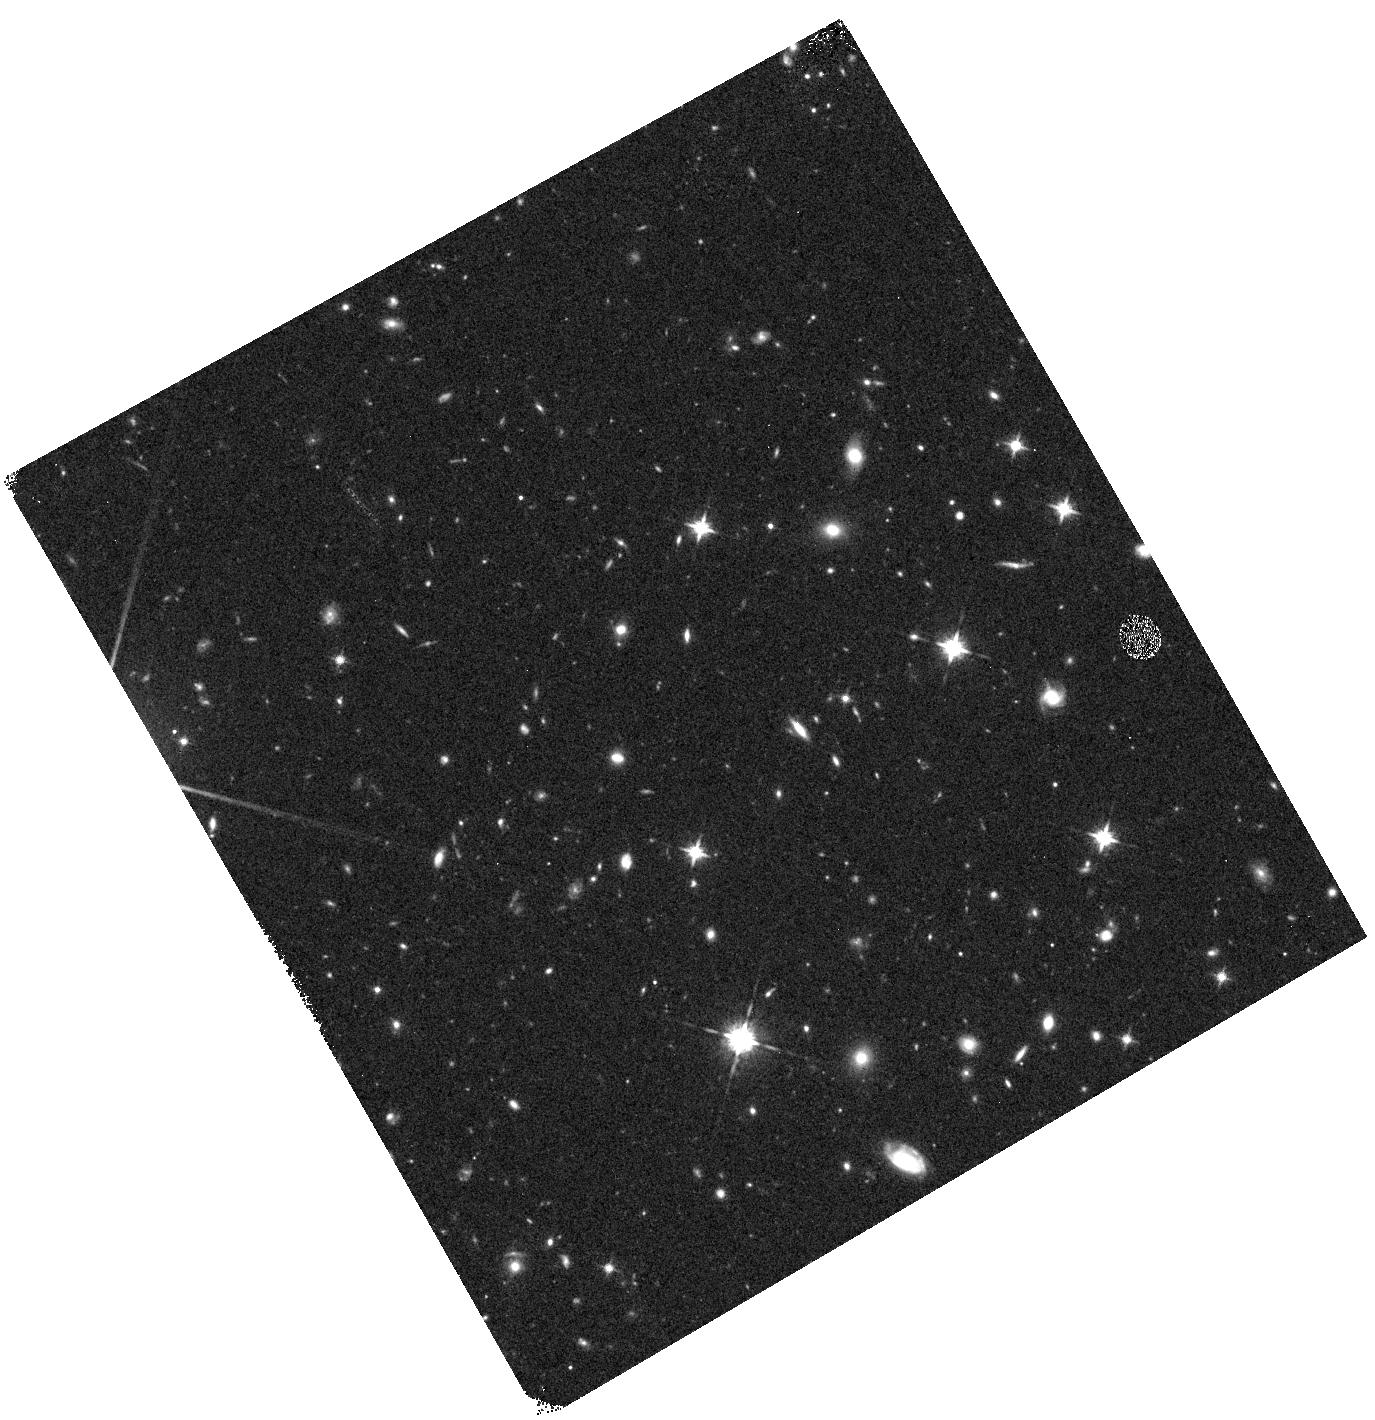
Target: MACS0744+3927-WFC3PAR1
Instrument: WFC3/IR
Filter: F125W
Exposure: 12 min
Observation ID: hst_12067_a0_wfc3_ir_f125w_ibf2a0

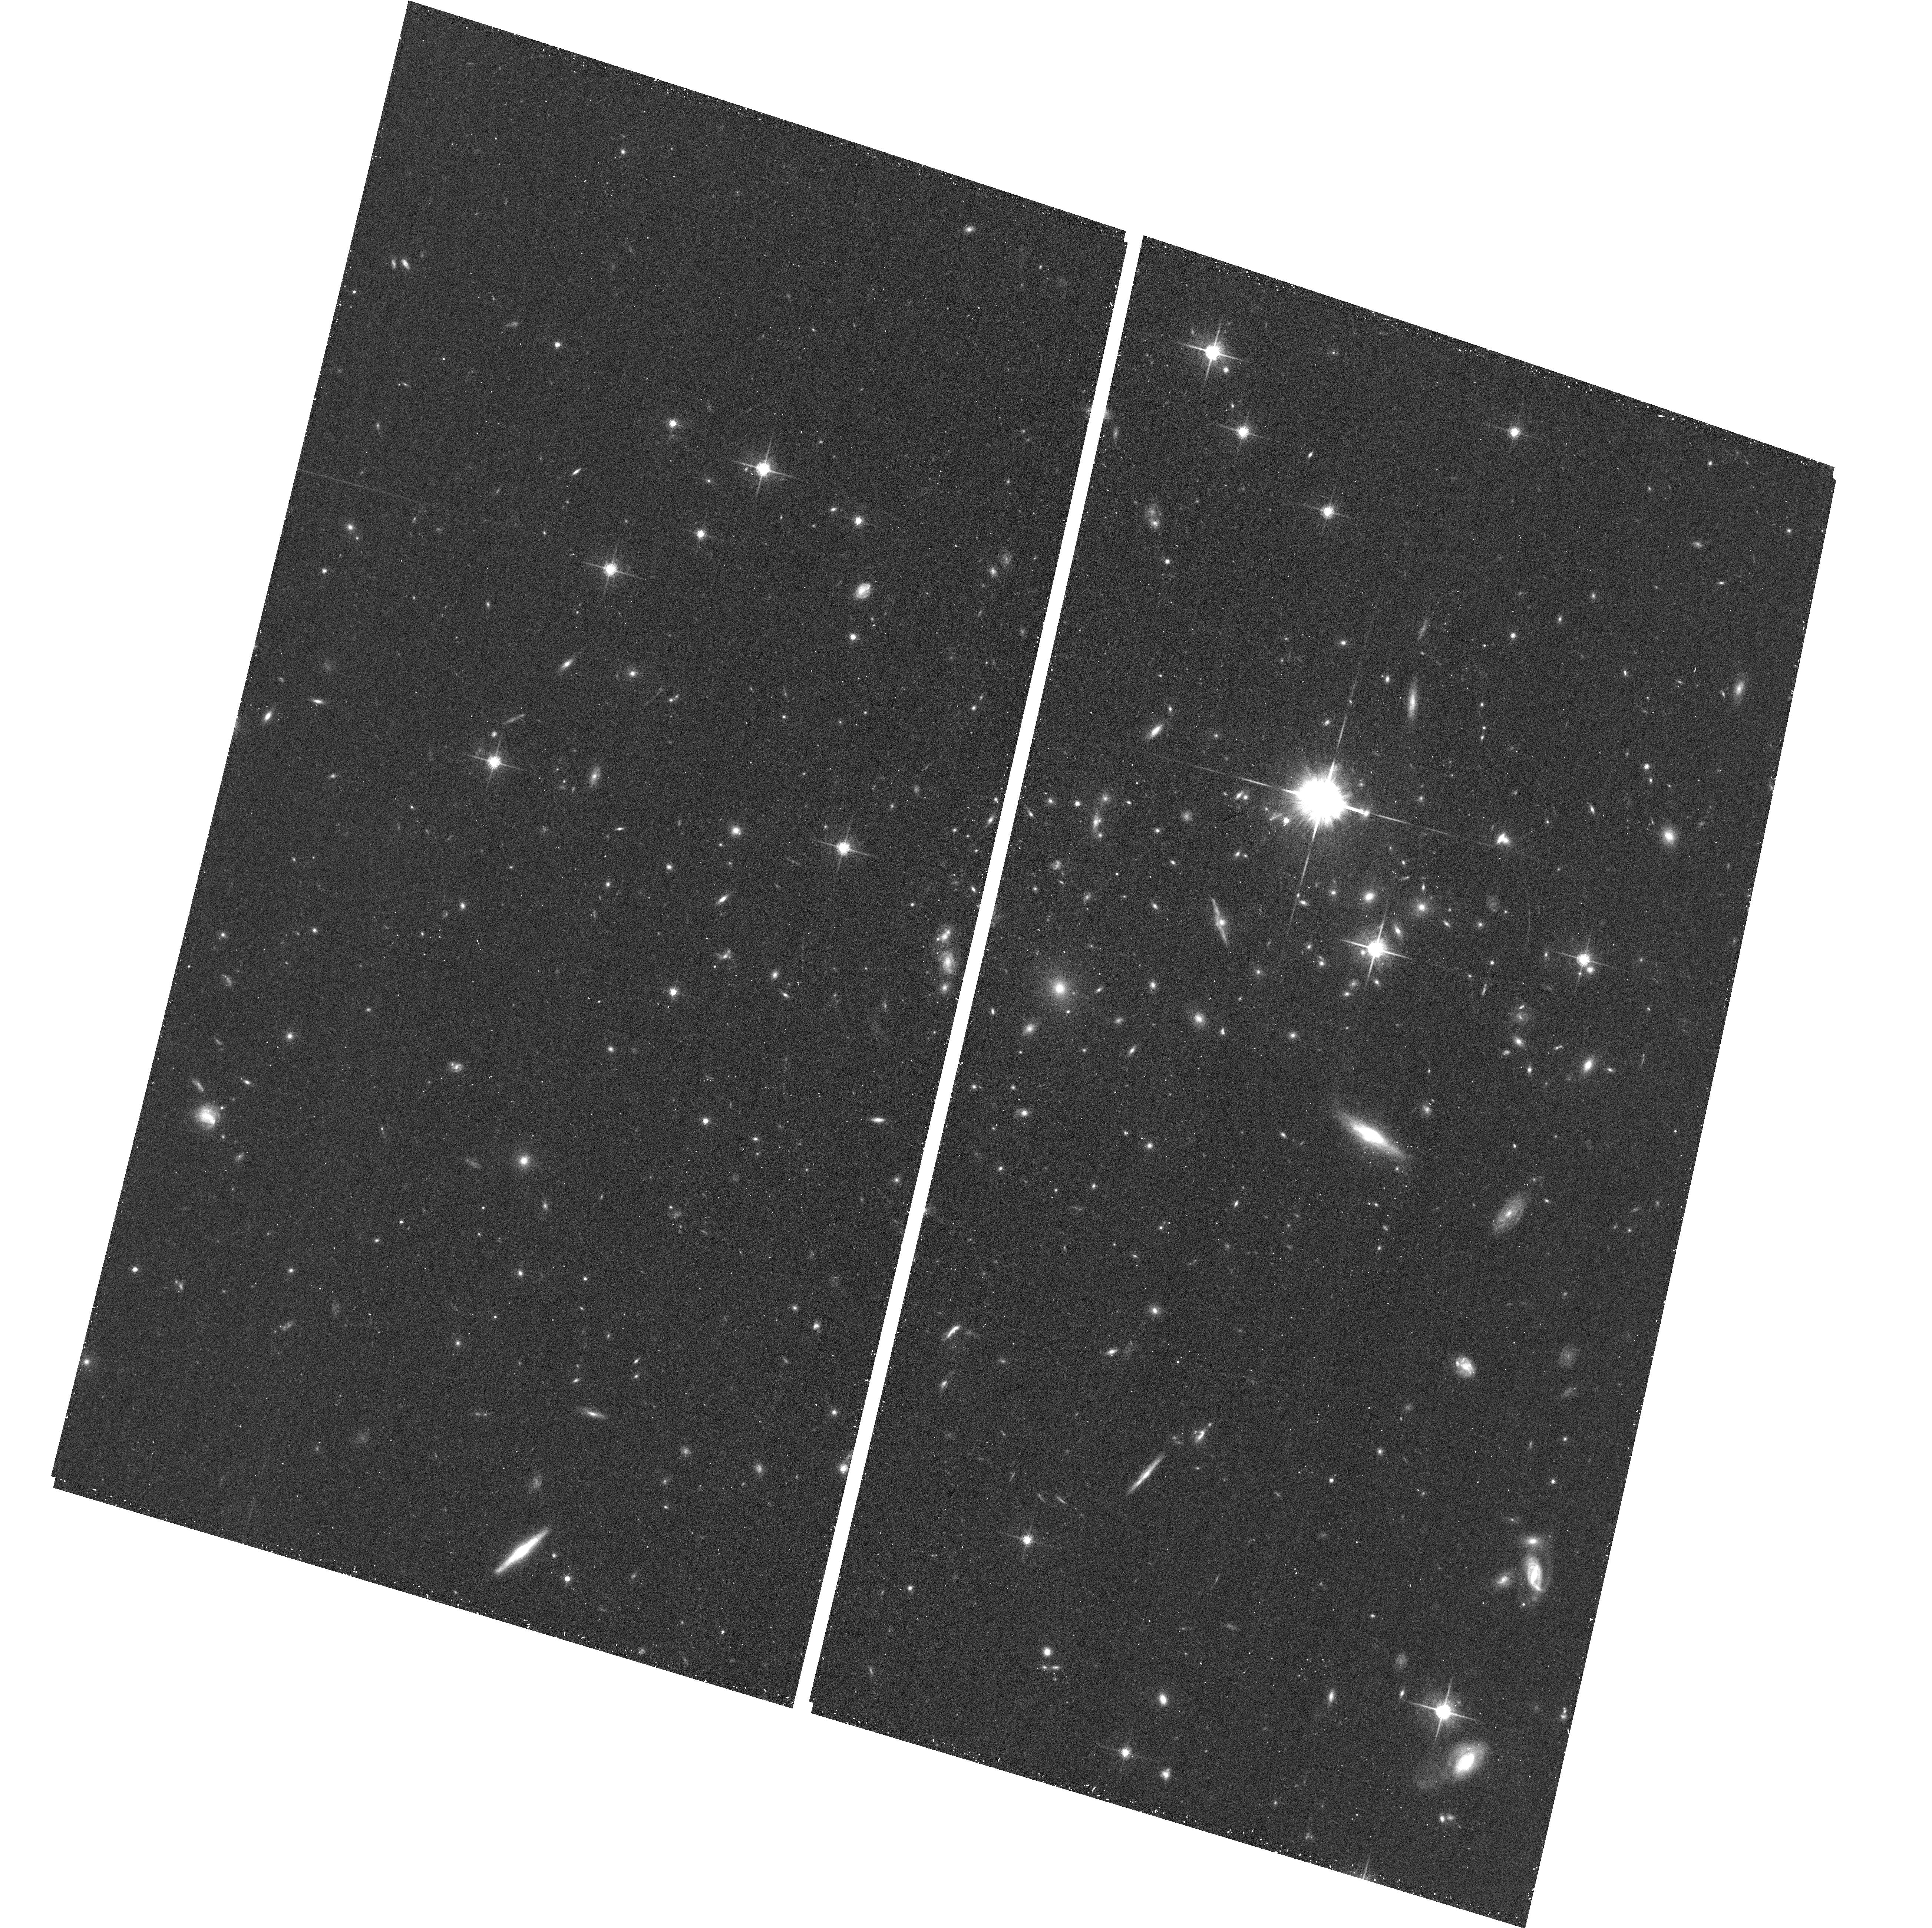
Target: MACS0744+3927
Instrument: ACS/WFC
Filter: F775W
Exposure: 17 min
Observation ID: hst_12067_a8_acs_wfc_f775w_jbf2a8

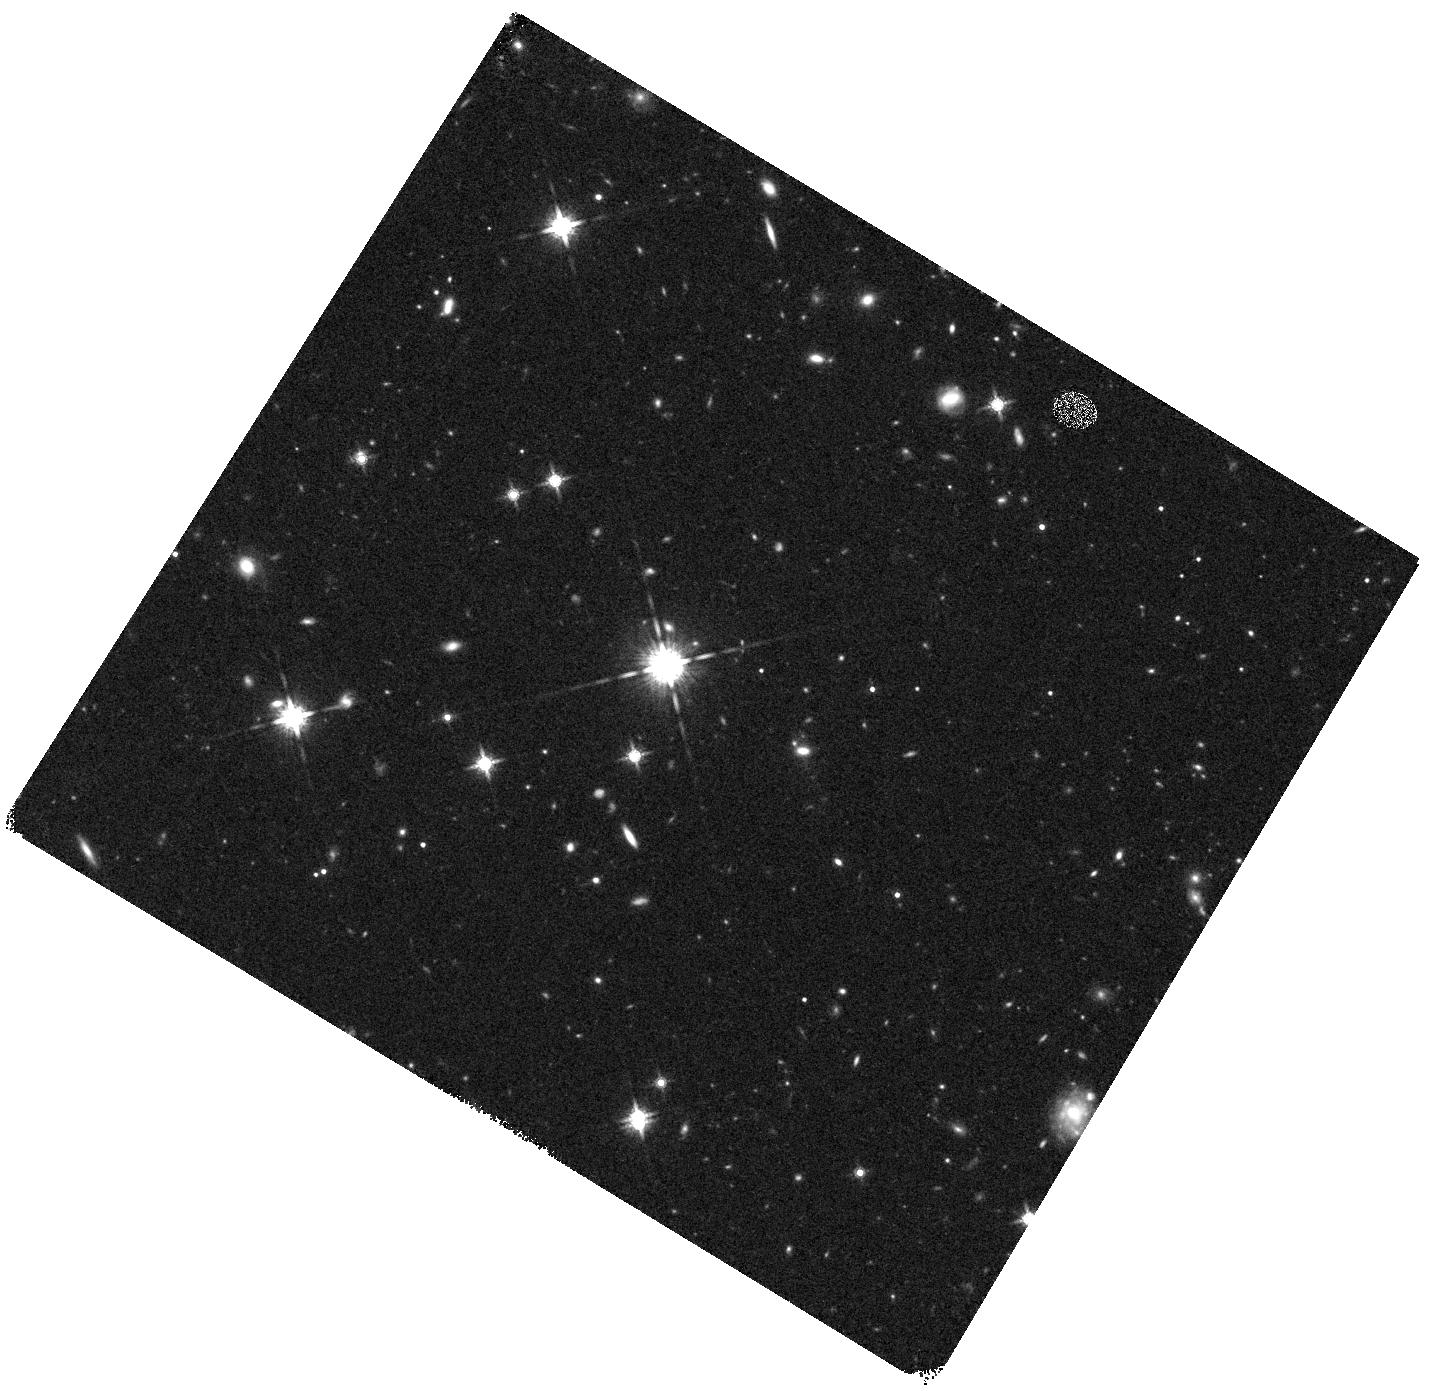
Target: MACS0744+3927-WFC3PAR2
Instrument: WFC3/IR
Filter: F160W
Exposure: 20 min
Observation ID: hst_12067_b5_wfc3_ir_f160w_ibf2b5

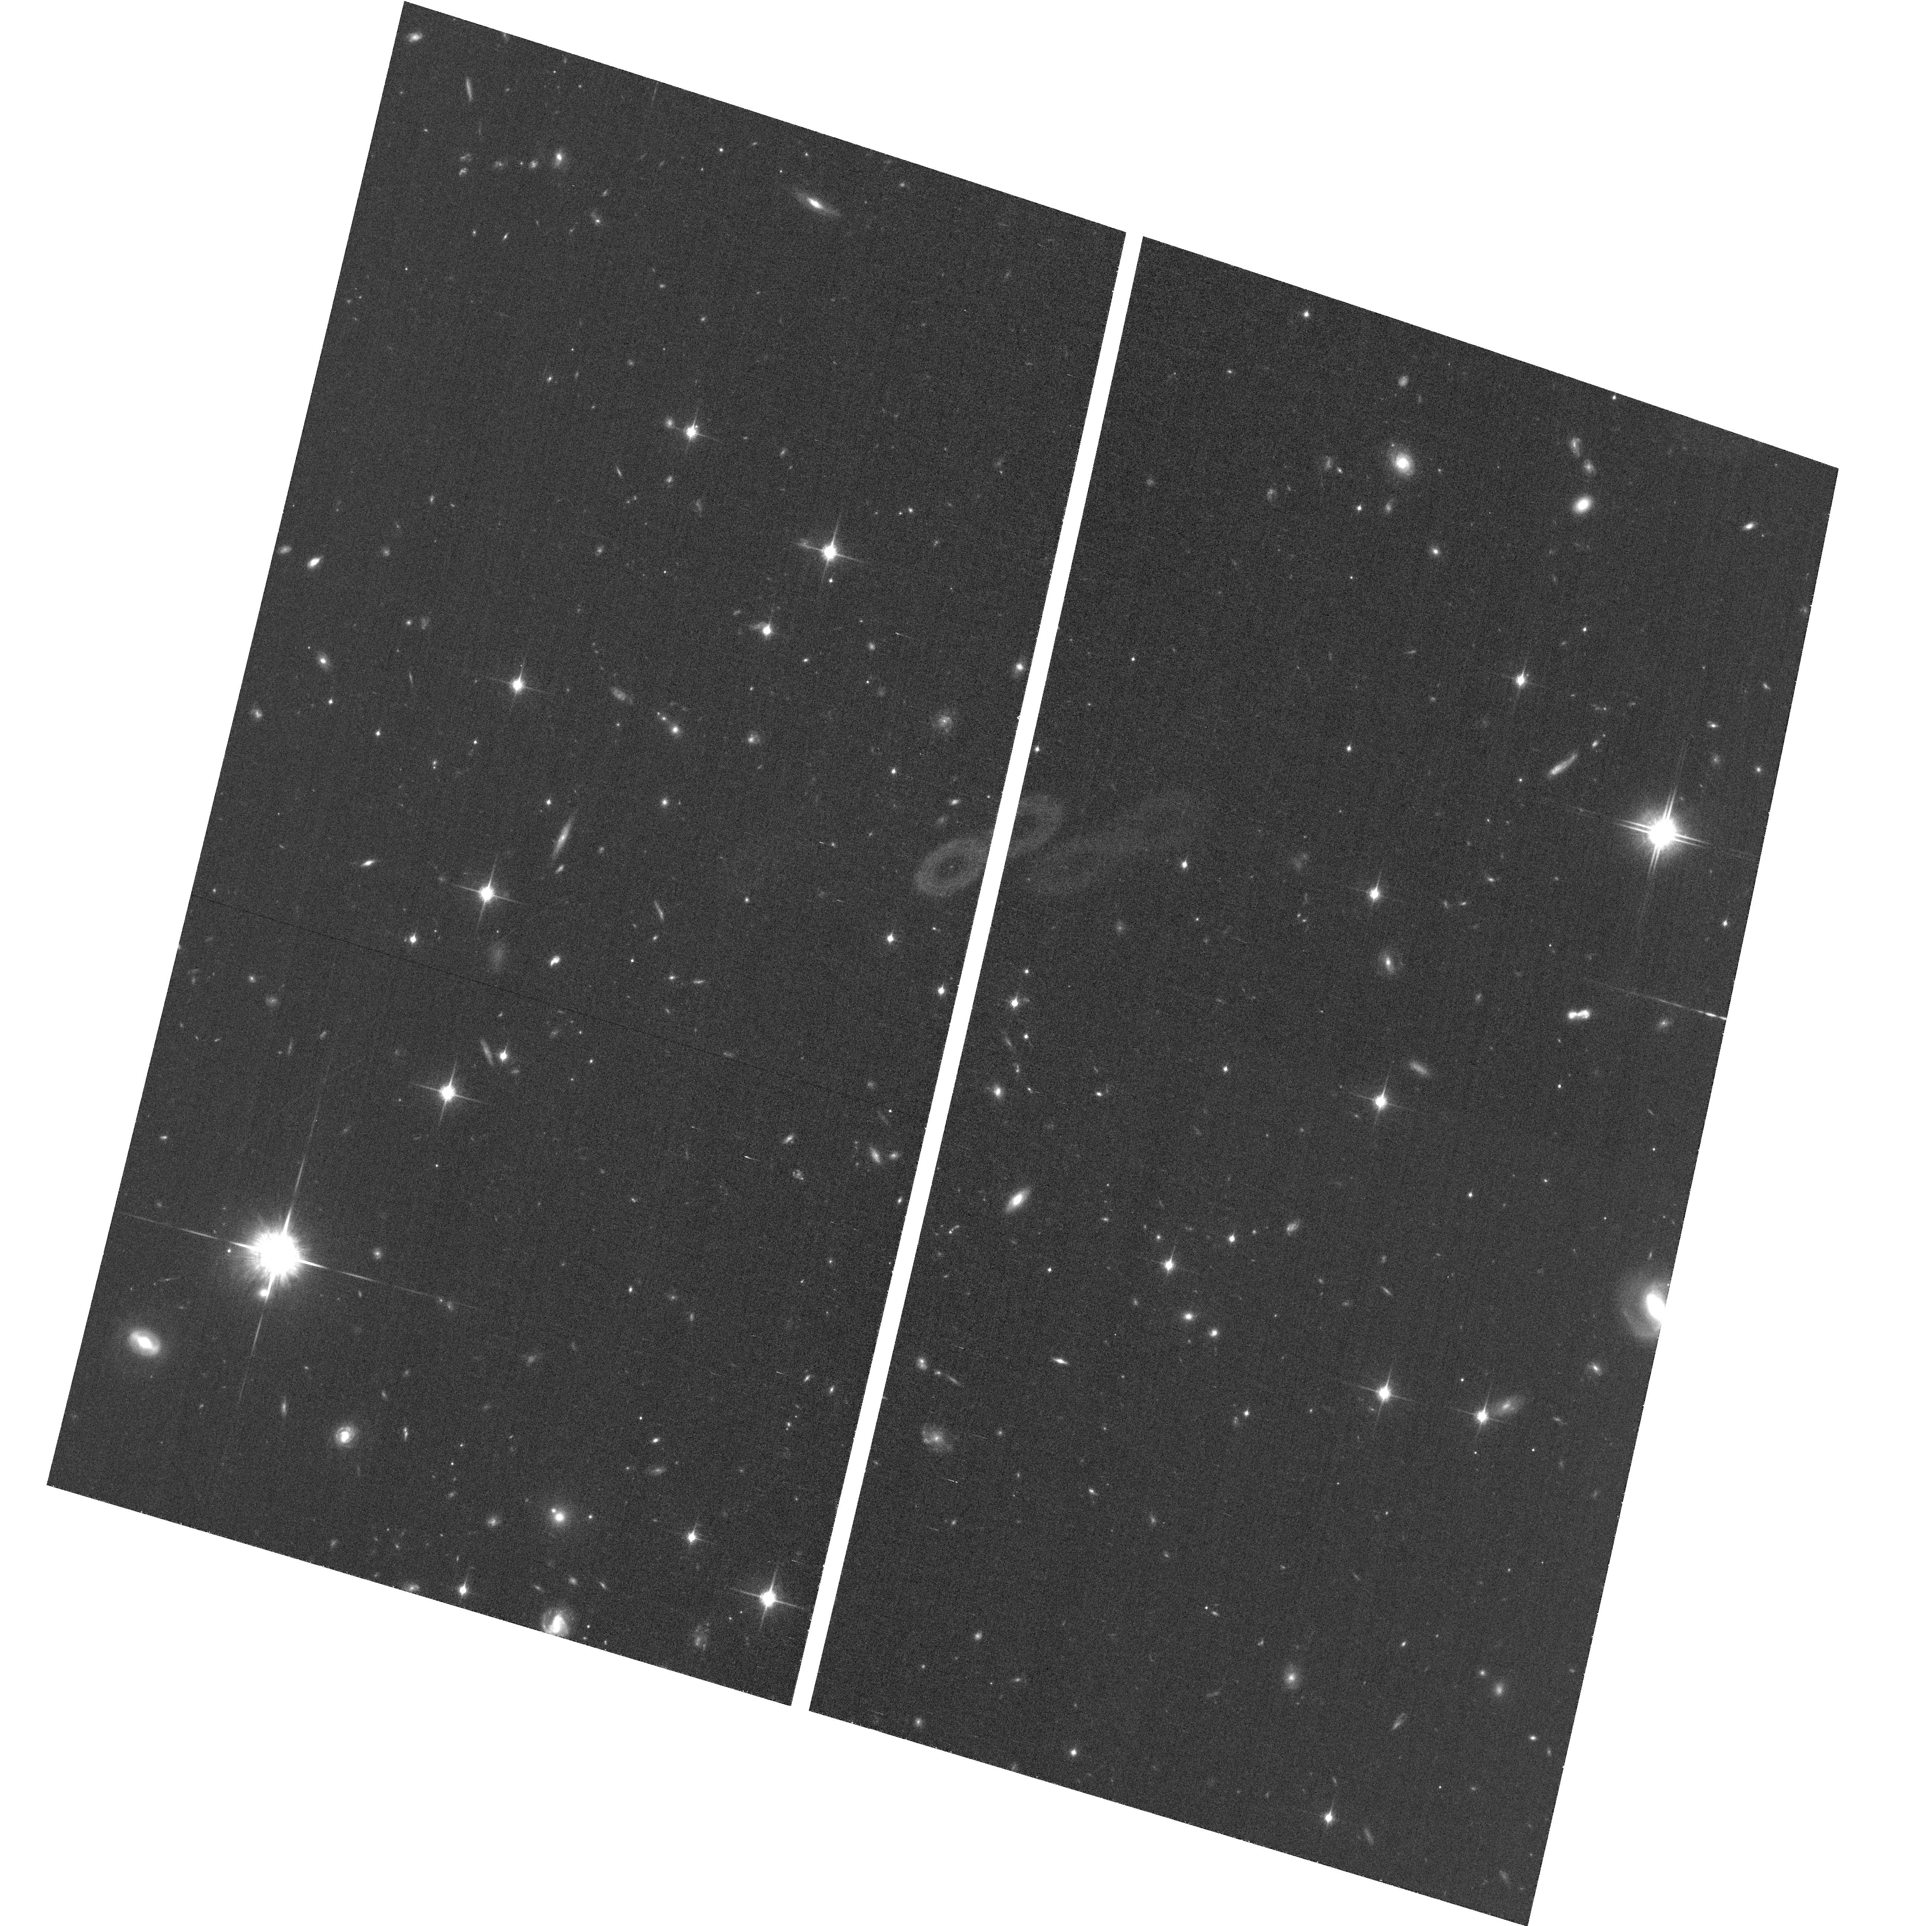
Target: MACS0744+3927-ACSPAR1
Instrument: ACS/WFC
Filter: F850LP
Exposure: 1 h
Observation ID: hst_12067_a6_acs_wfc_f850lp_jbf2a6

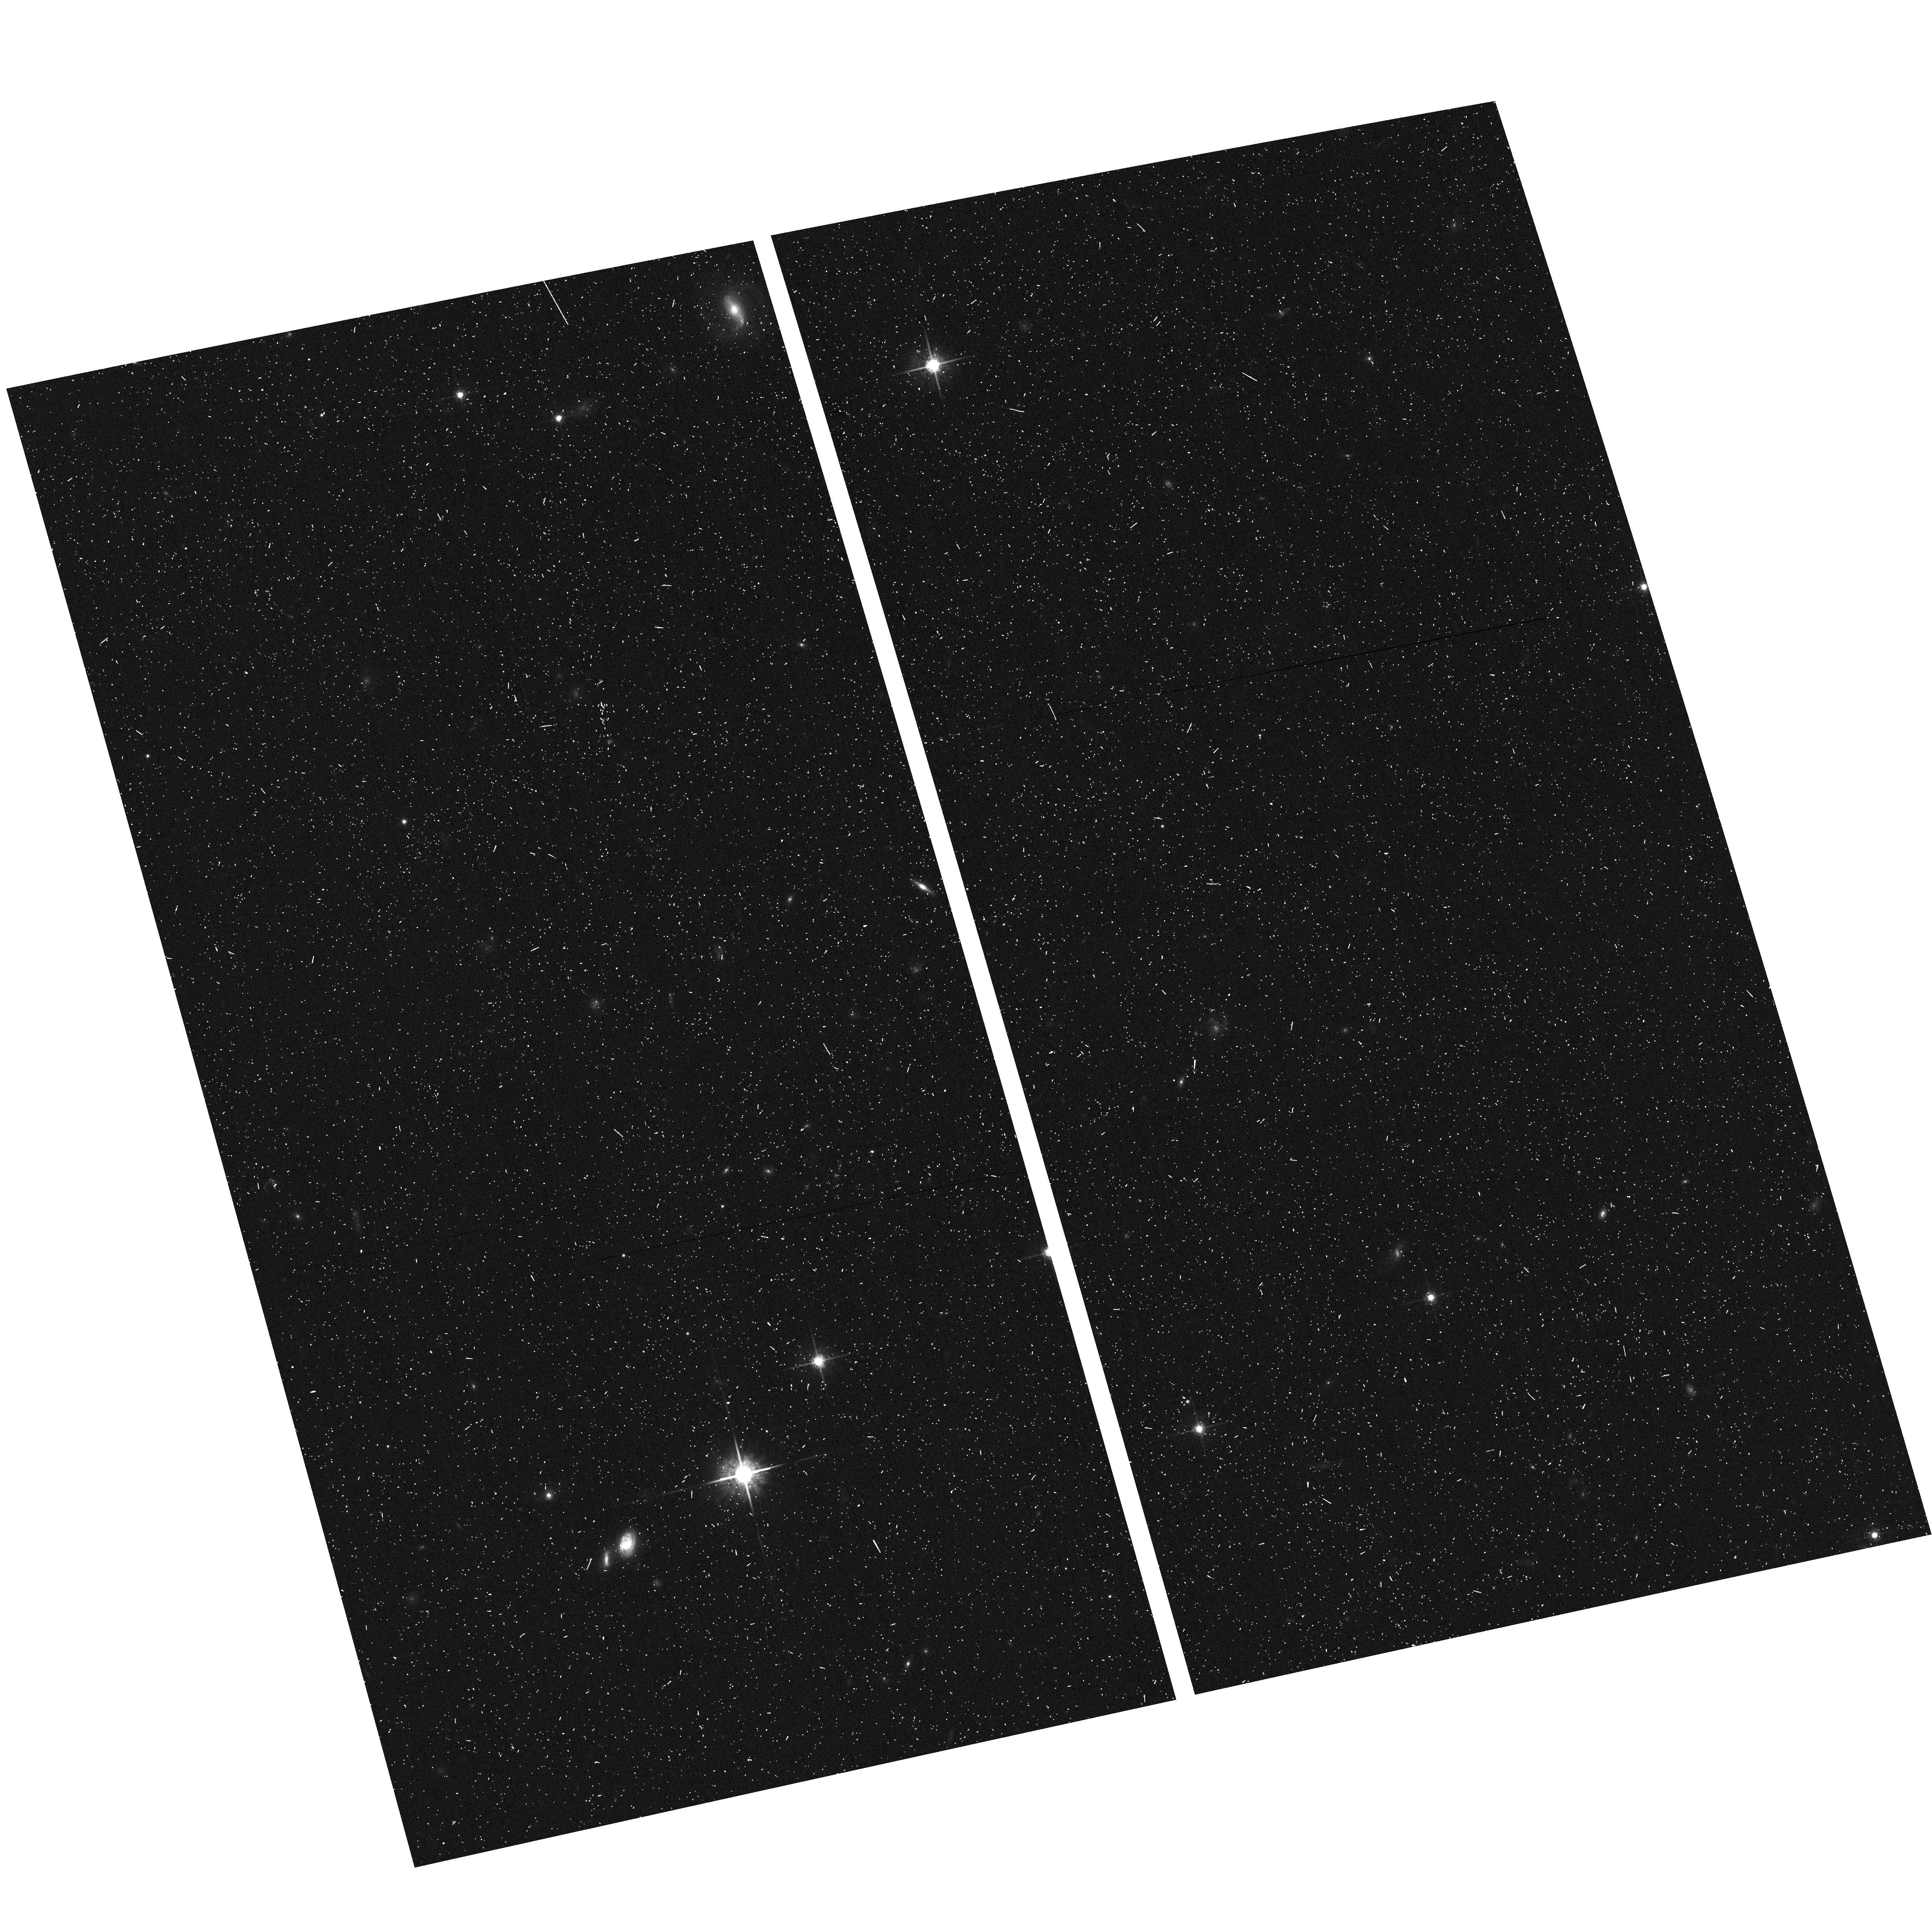
Target: MACS0744+3927-ACSPAR2
Instrument: ACS/WFC
Filter: F775W
Exposure: 7 min
Observation ID: hst_12067_b1_acs_wfc_f775w_jbf2b1

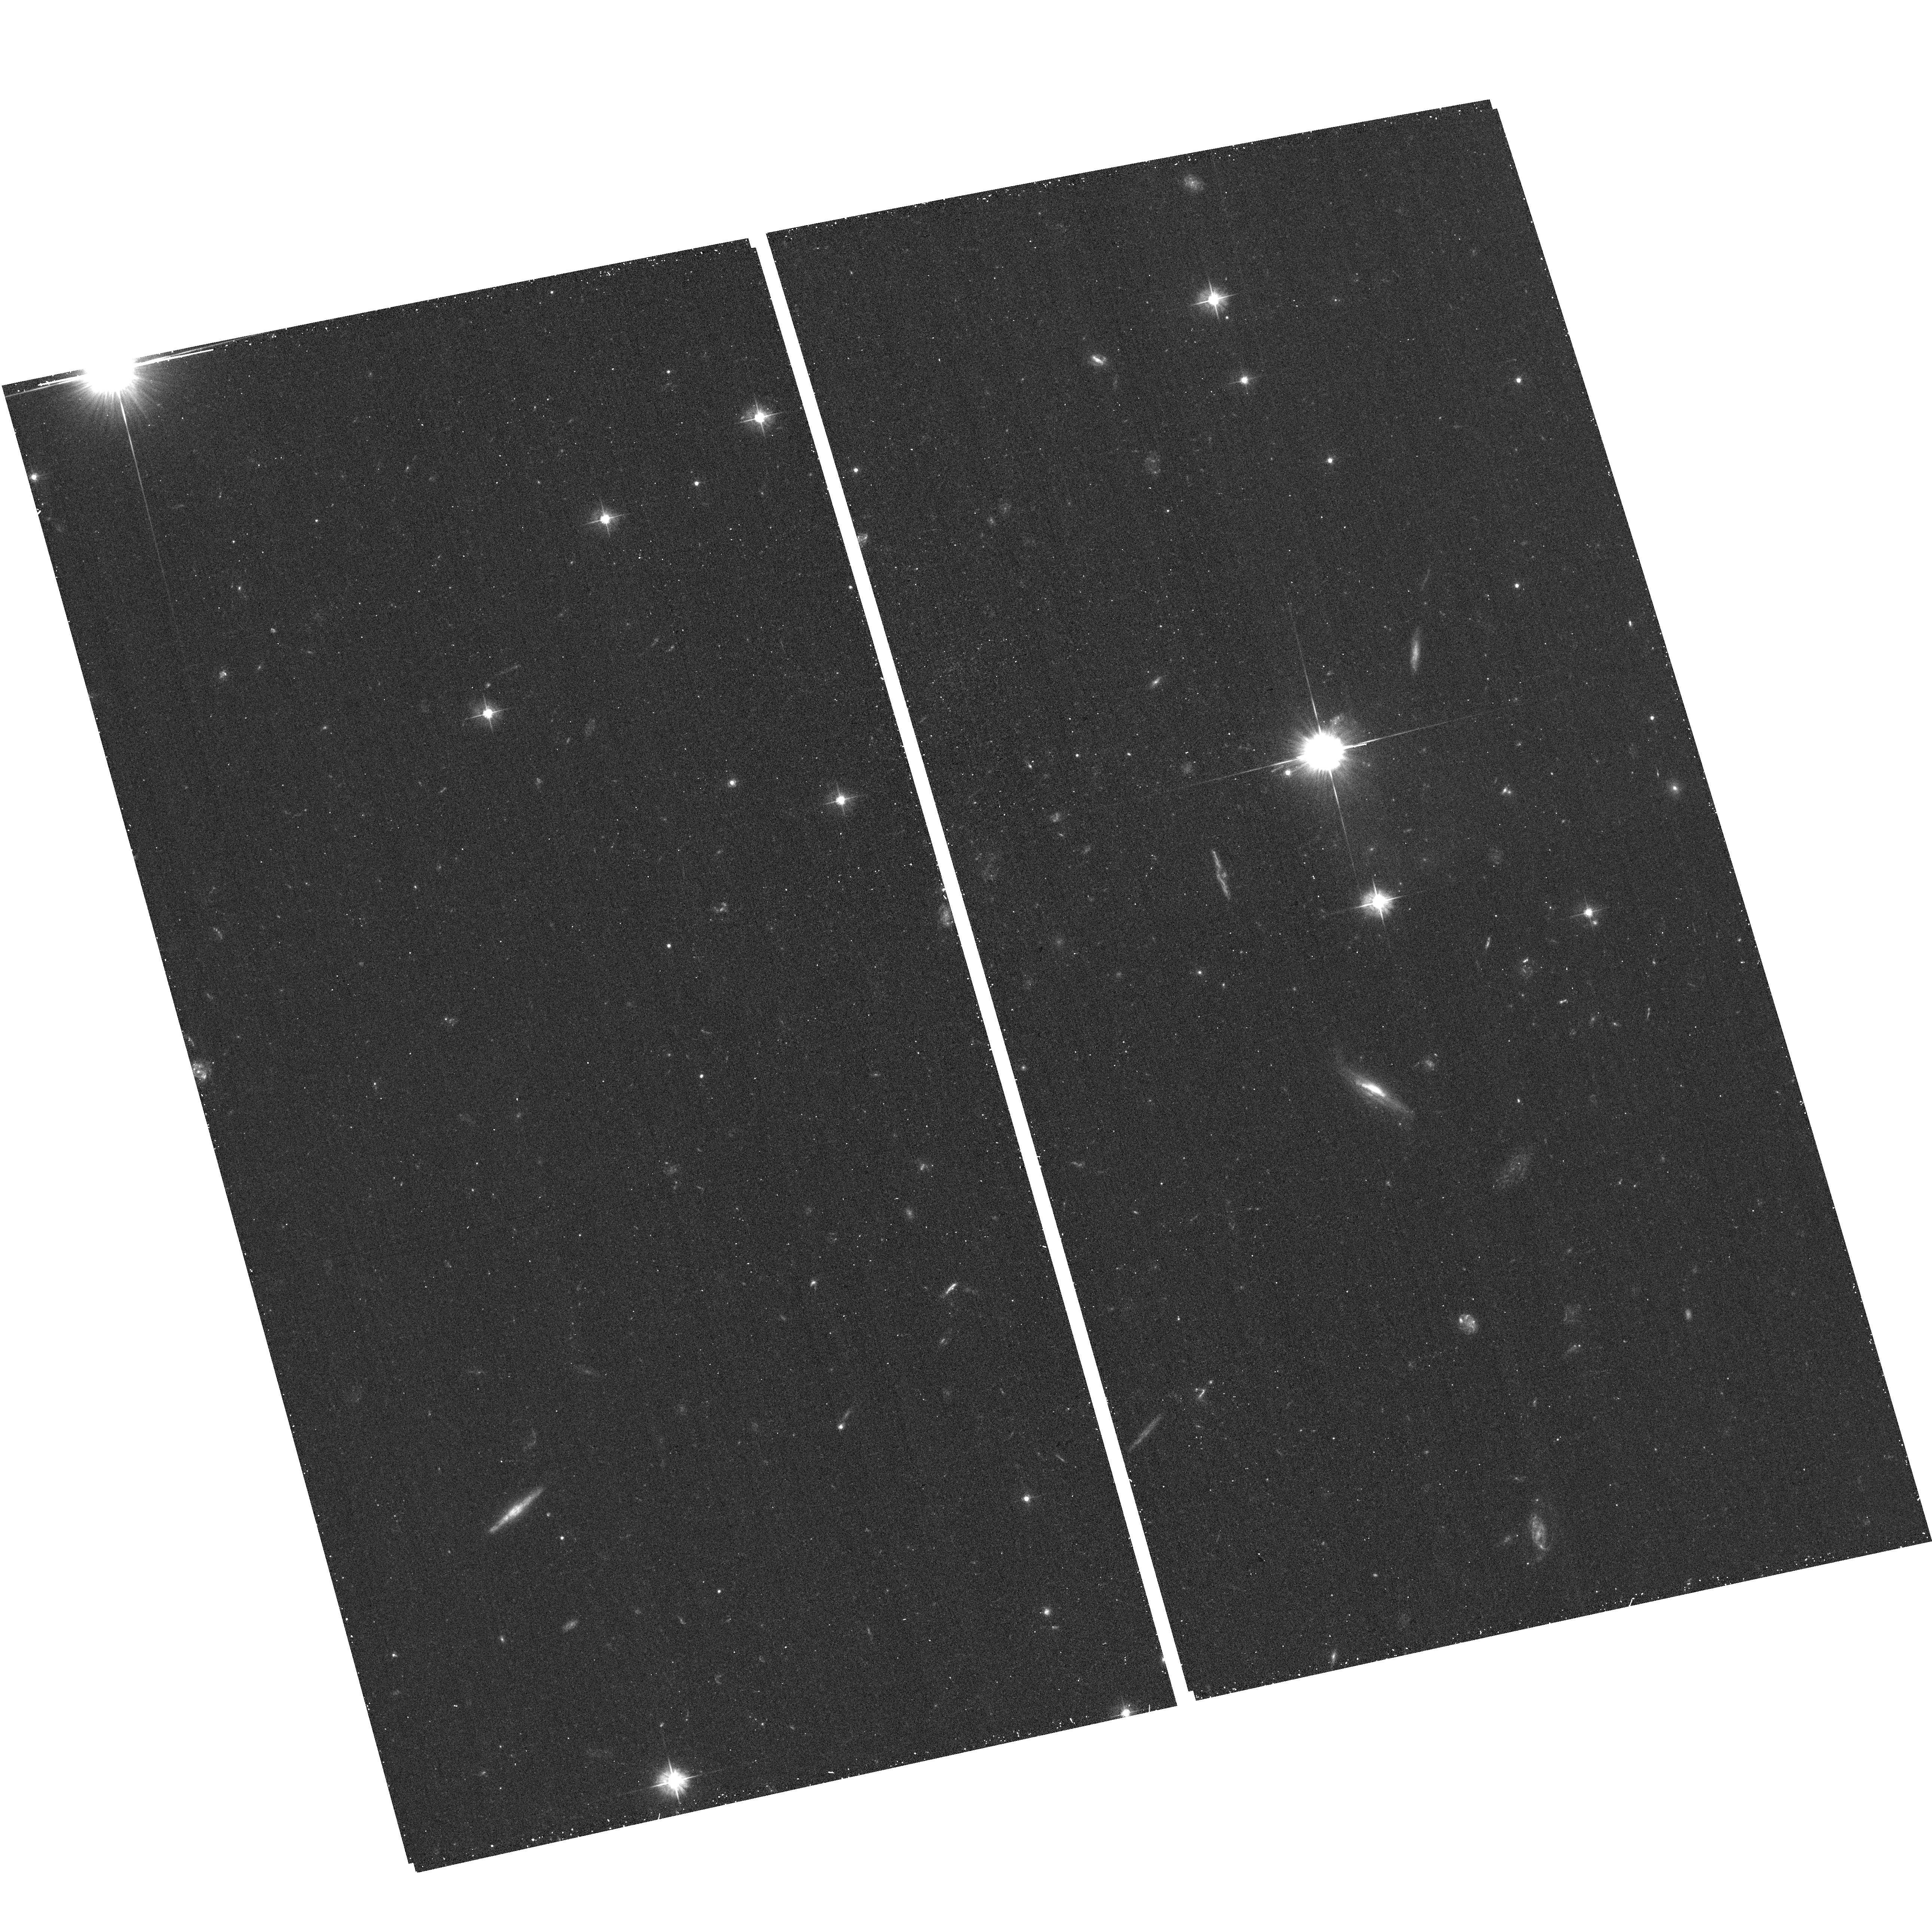
Target: MACS0744+3927
Instrument: ACS/WFC
Filter: F475W
Exposure: 17 min
Observation ID: hst_12067_b7_acs_wfc_f475w_jbf2b7

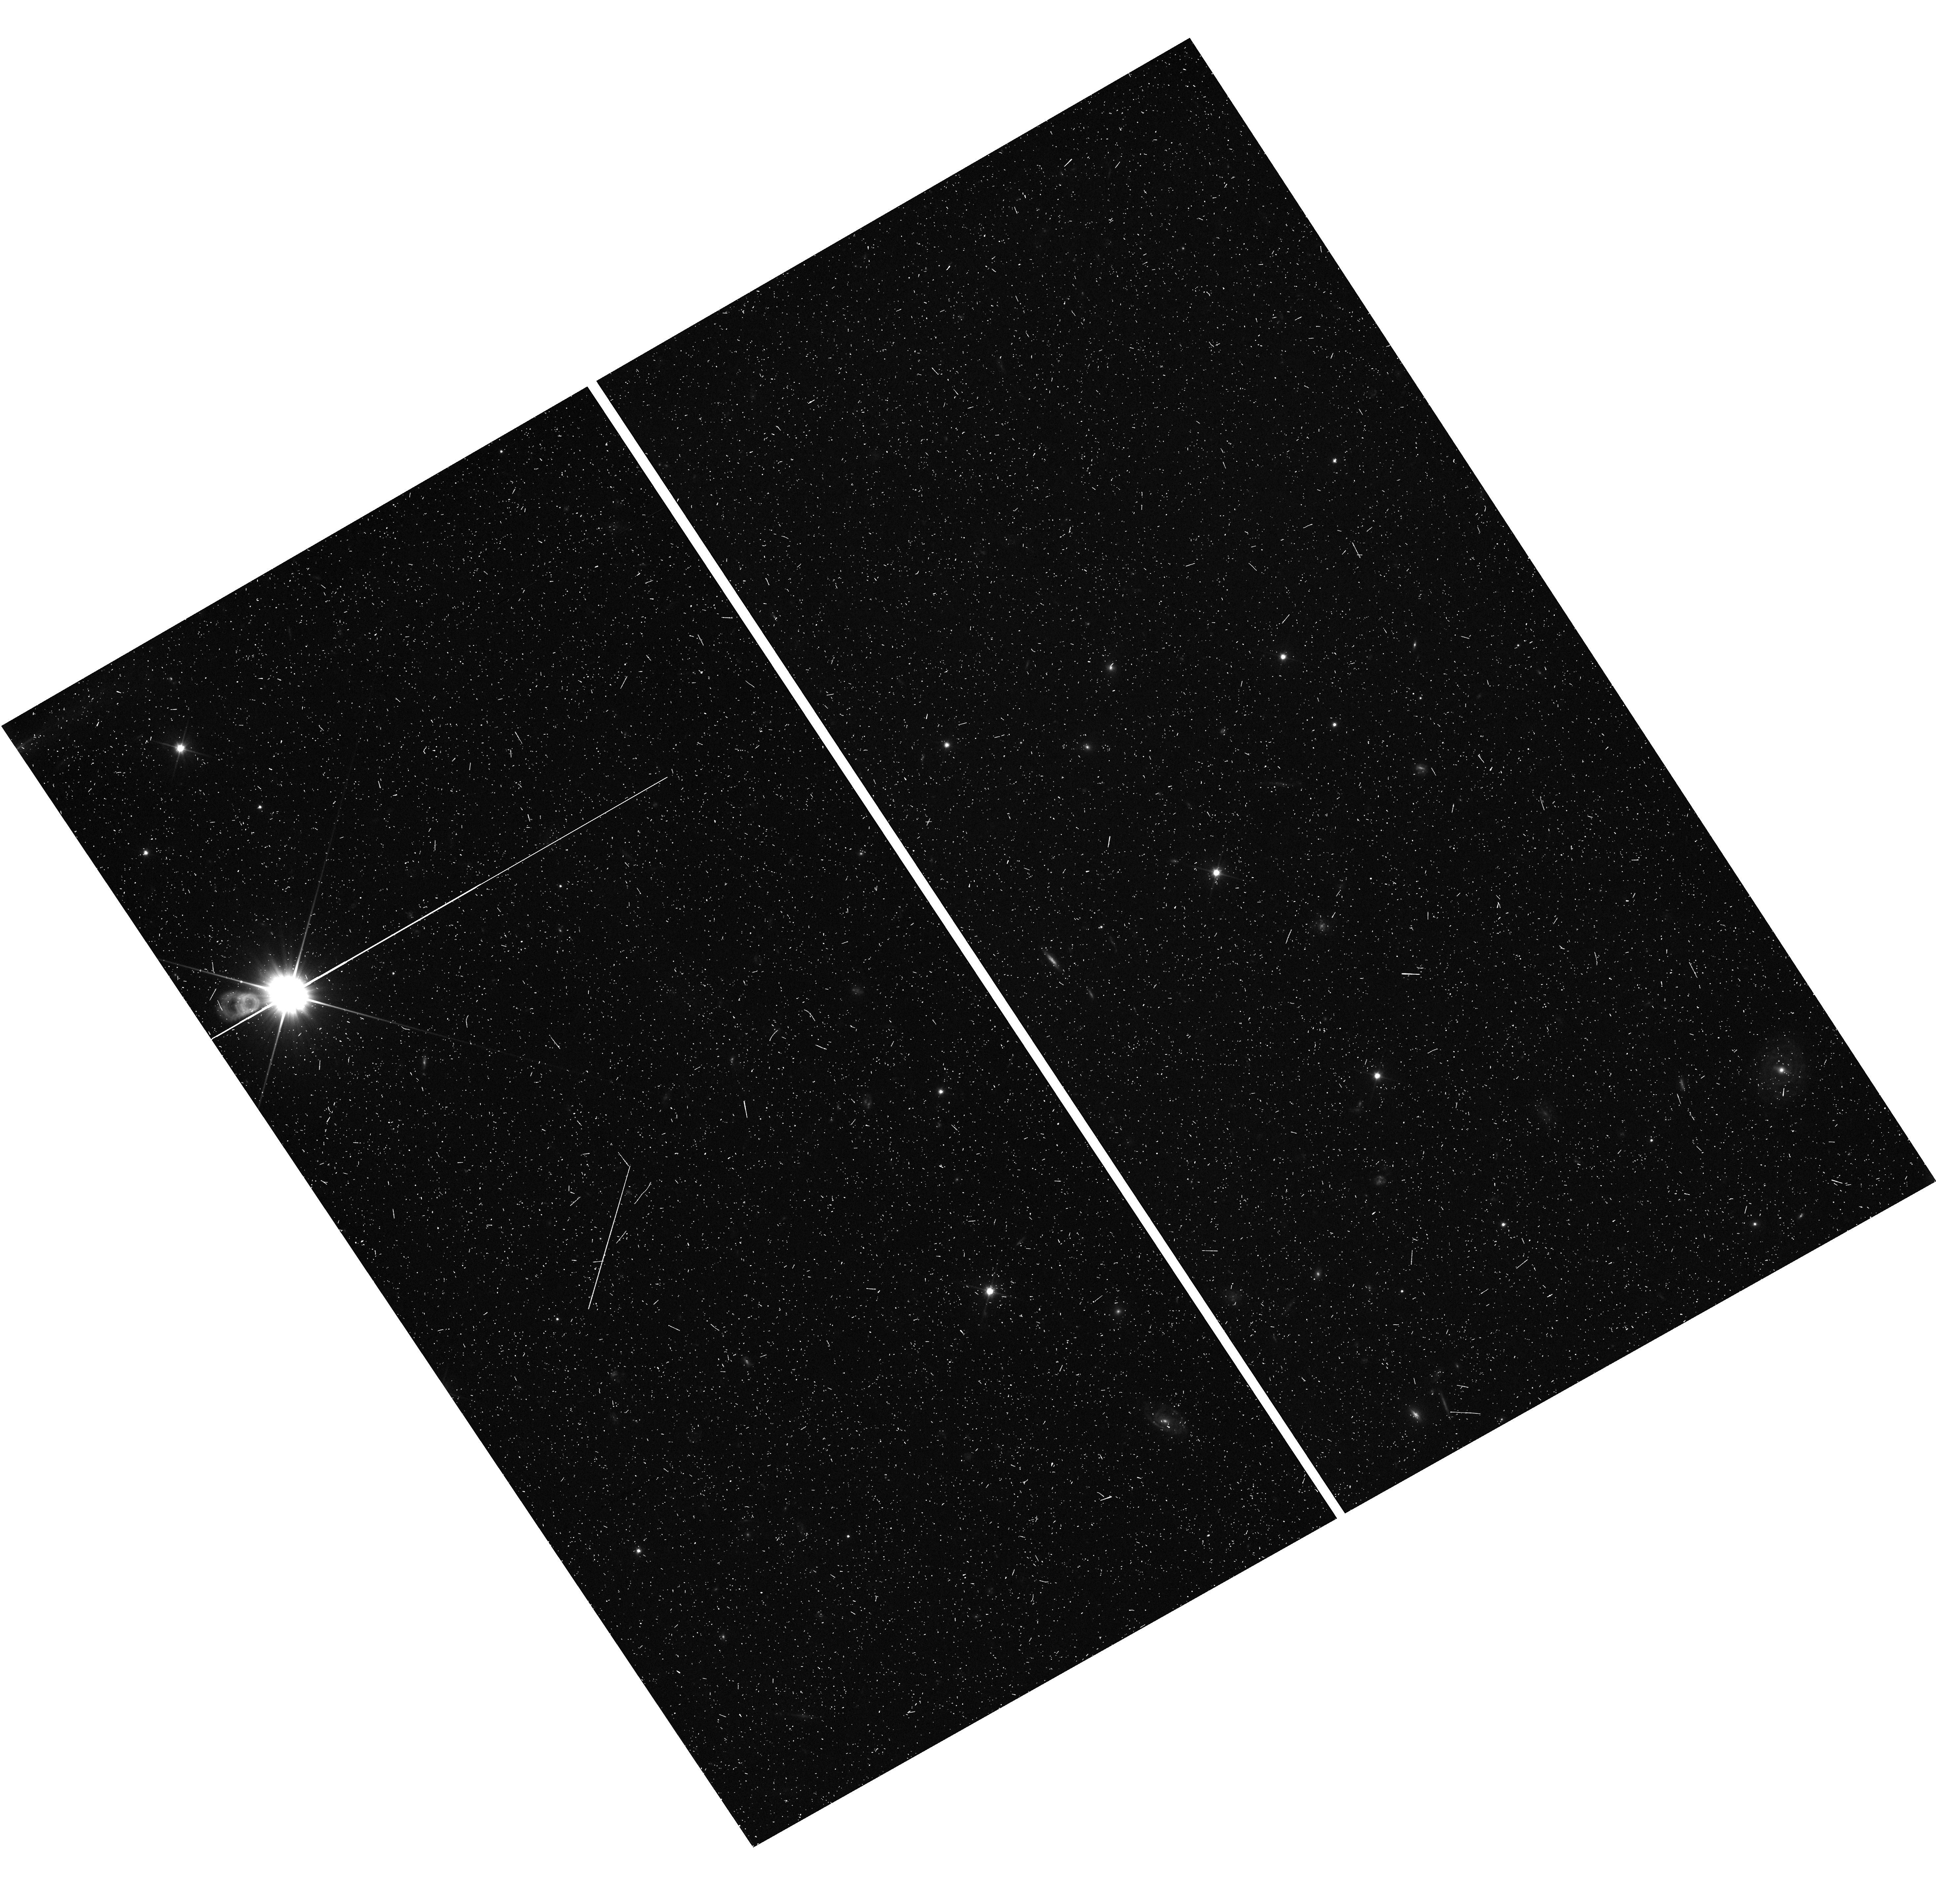
Target: MACS0744+3927-WFC3PAR1
Instrument: WFC3/UVIS
Filter: F350LP
Exposure: 11 min
Observation ID: hst_12067_a3_wfc3_uvis_f350lp_ibf2a3

Through a Lens, Darkly - New Constraints on the Fundamental Components of the Cosmos (PI: Postman, Marc)

As the most massive objects in the universe, galaxy clusters represent important signposts in our story of structure evolution, and are the ultimate telescopic lenses, placing gravitationally lensed galaxies from the earliest epochs in comfortable reach for careful study. We take full advantage of the refurbished ACS and WFC3 cameras to deliver deep 14-filter images of 25 carefully chosen clusters. These will enable us to address timely and substantive questions about dark matter, dark energy, and galaxy evolution well beyond z=7. These X-ray clusters are chosen to be free of lensing bias and to span a wide range of redshift and mass. By combining strong and weak lensing, we will obtain the definitive mass profile of relaxed clusters to confront the distinctive prediction of the standard LambdaCDM model. Detailed maps of internal structure will be enabled by ~1, 000 new multiply-imaged lensed sources to AB=26, all with precise (2% x (1+z)) photometric redshift measurements, thanks to WFC3's UV and IR coverage. A supernovae search in parallel (with low magnification uncertainties) will extend the Hubble diagram of SN1a to z>1.5, testing the constancy of dark energy with time and probing progenitor evolution. Our homogeneous panchromatic deep imaging of this cluster sample will constitute a vast legacy archive for studies of the formation and evolution of structure.